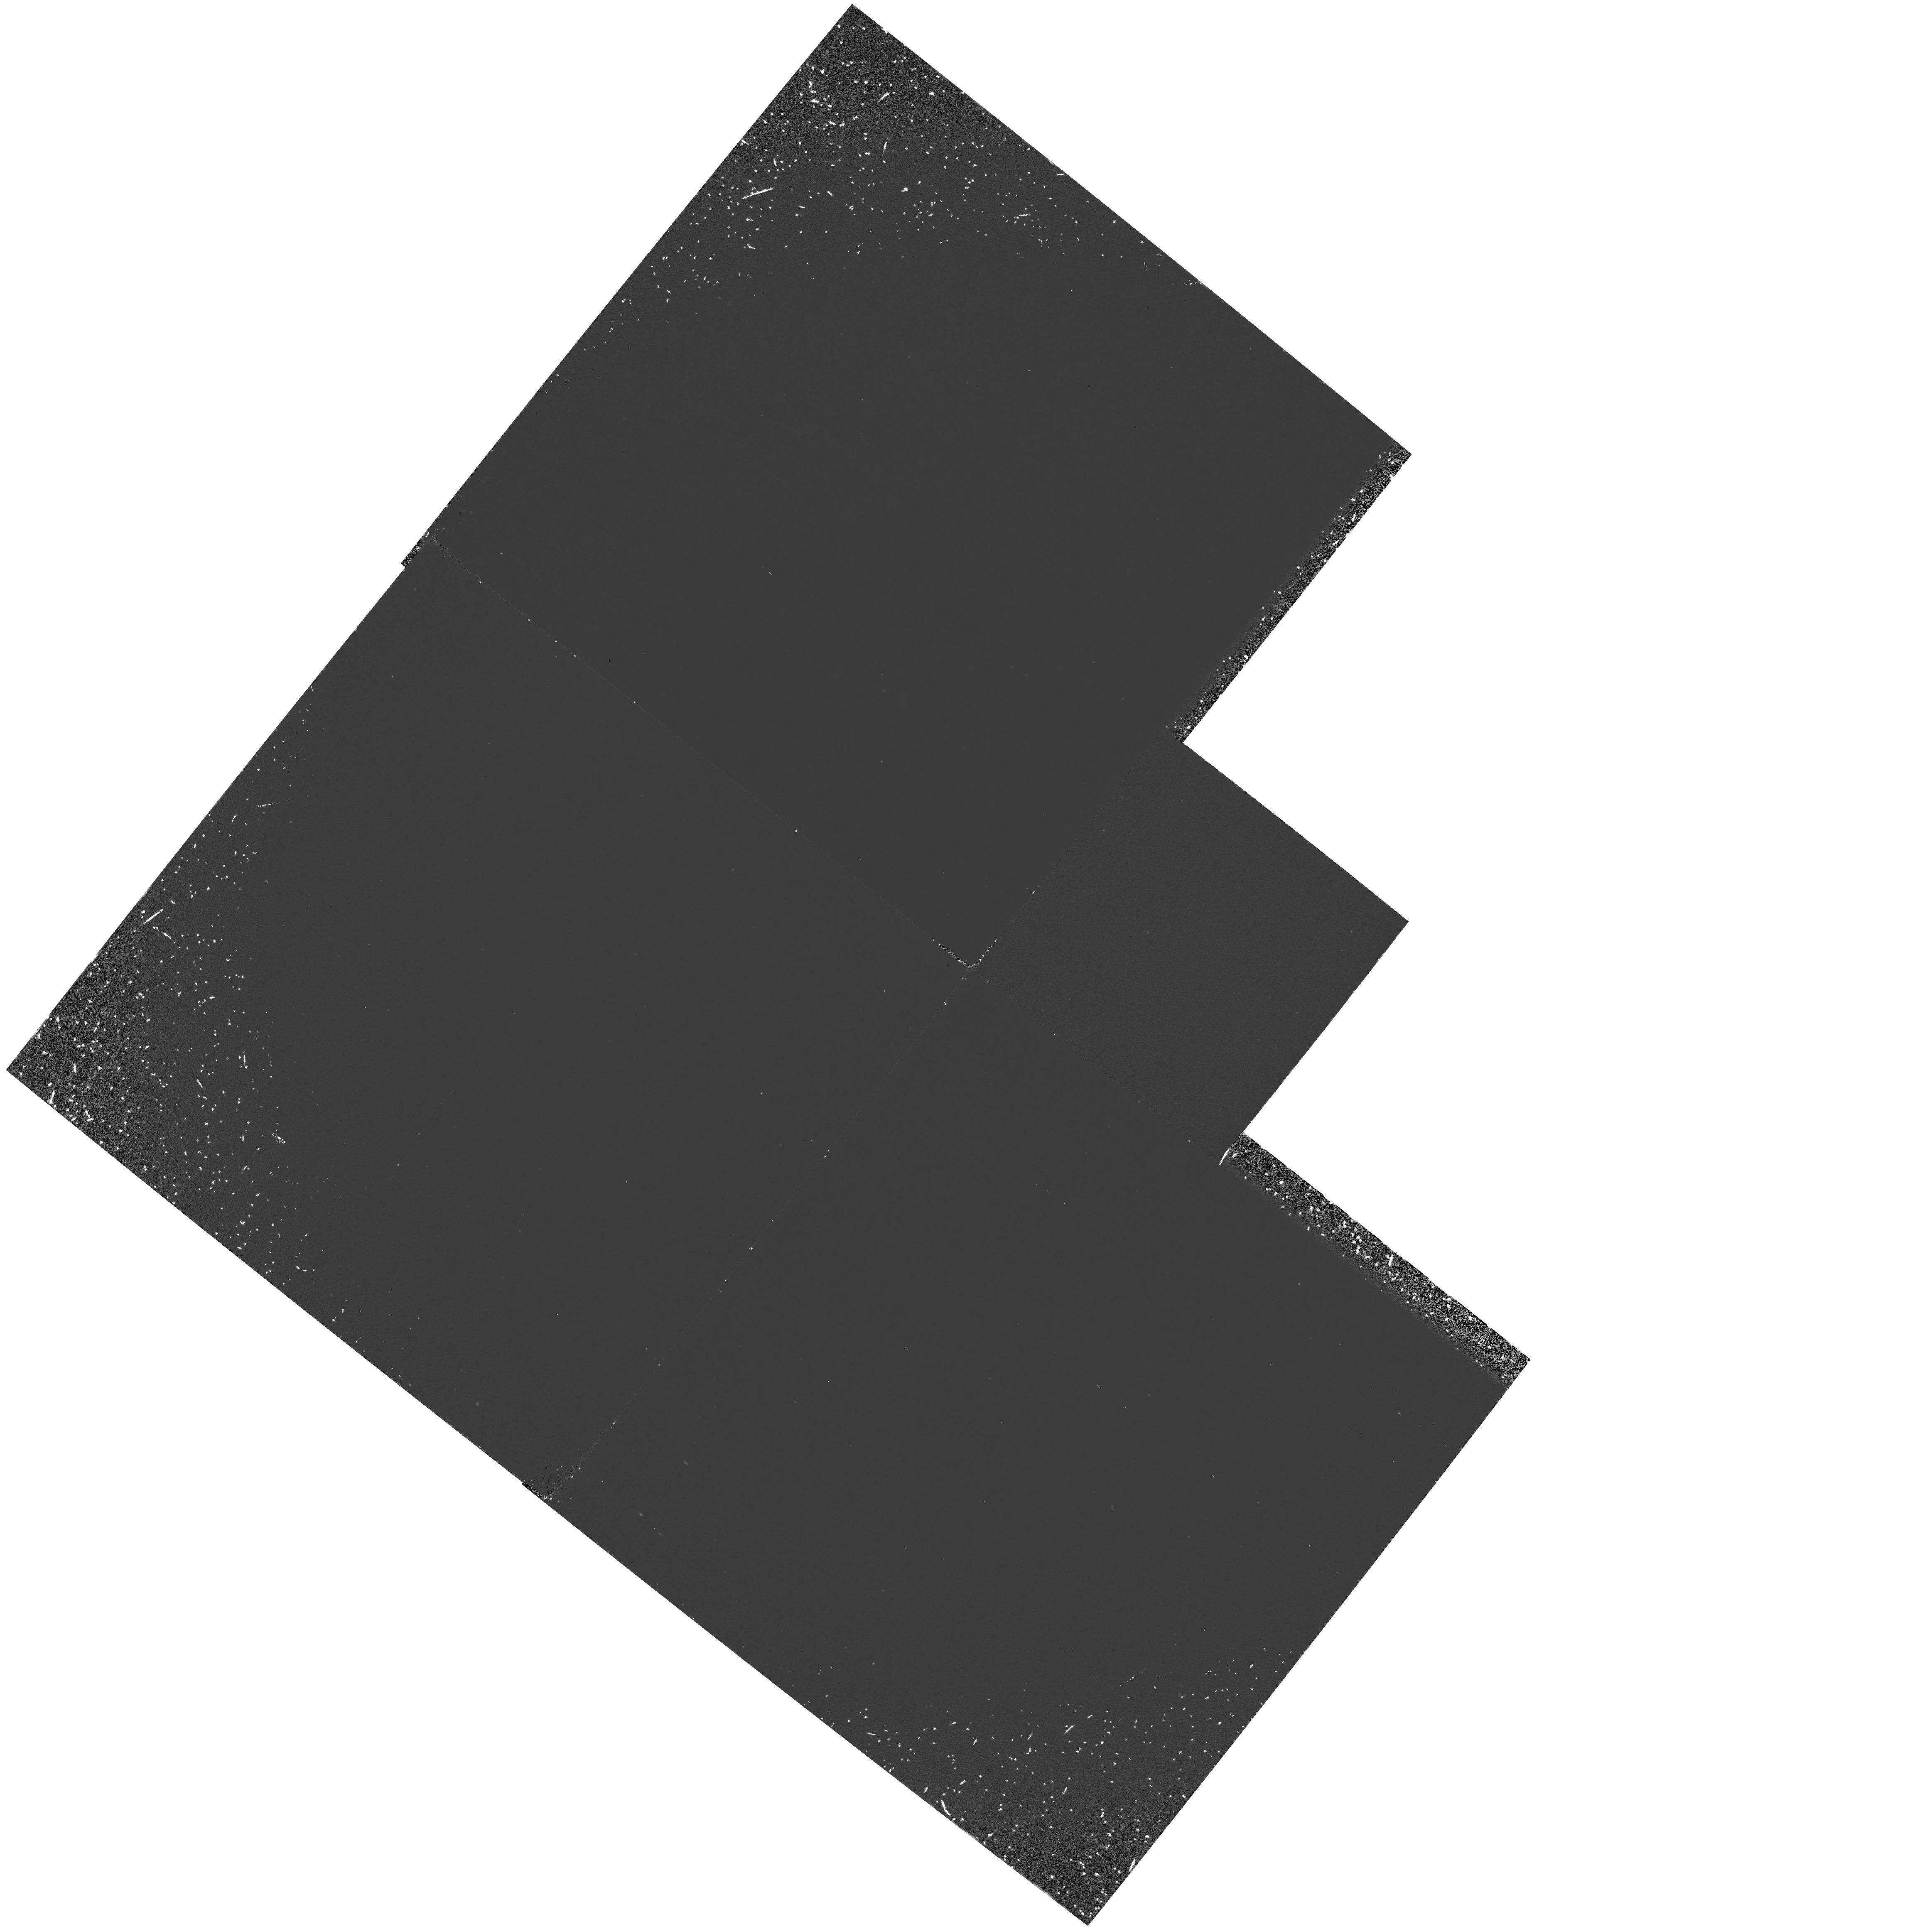
Target: EUVE1636-285. Instrument: WFPC2/PC. Filter: F160BW. Exposure: 1.4 h. Observation ID: hst_5841_02_wfpc2_pc_f160bw_u30v02

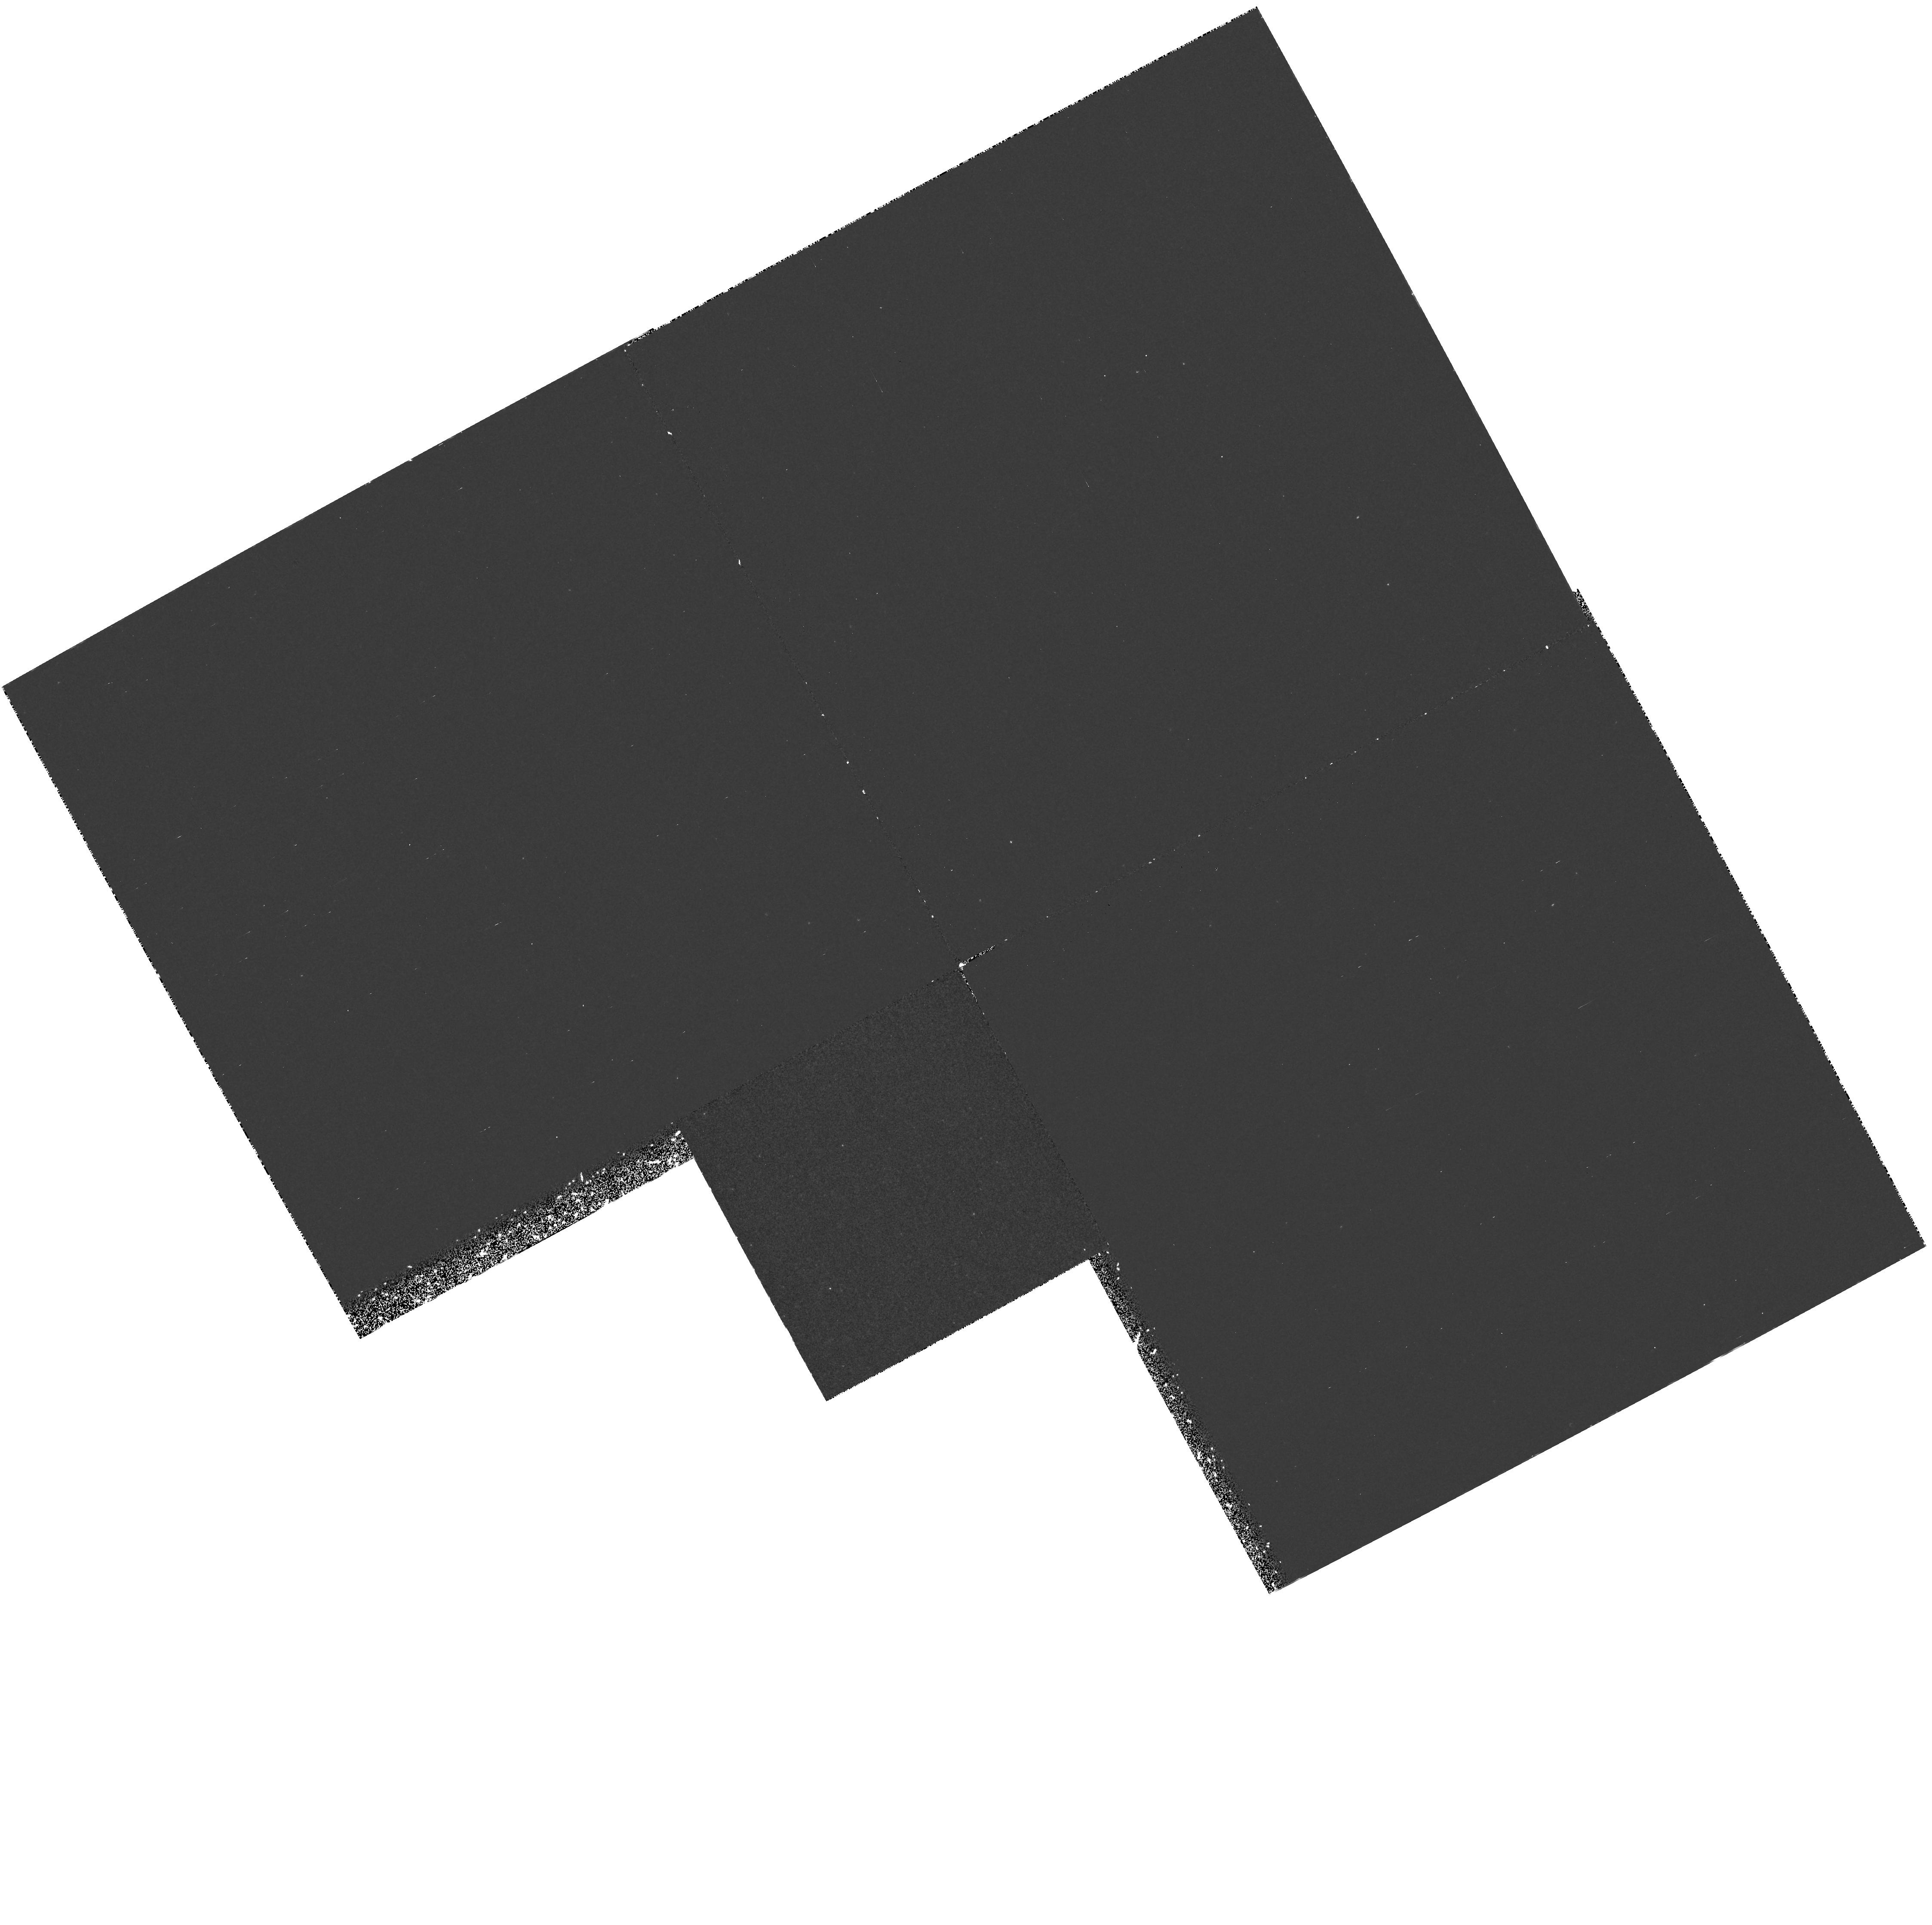
Target: RE0922+710. Instrument: WFPC2/PC. Filter: F218W. Exposure: 1.3 h. Observation ID: hst_5841_01_wfpc2_pc_f218w_u30v01

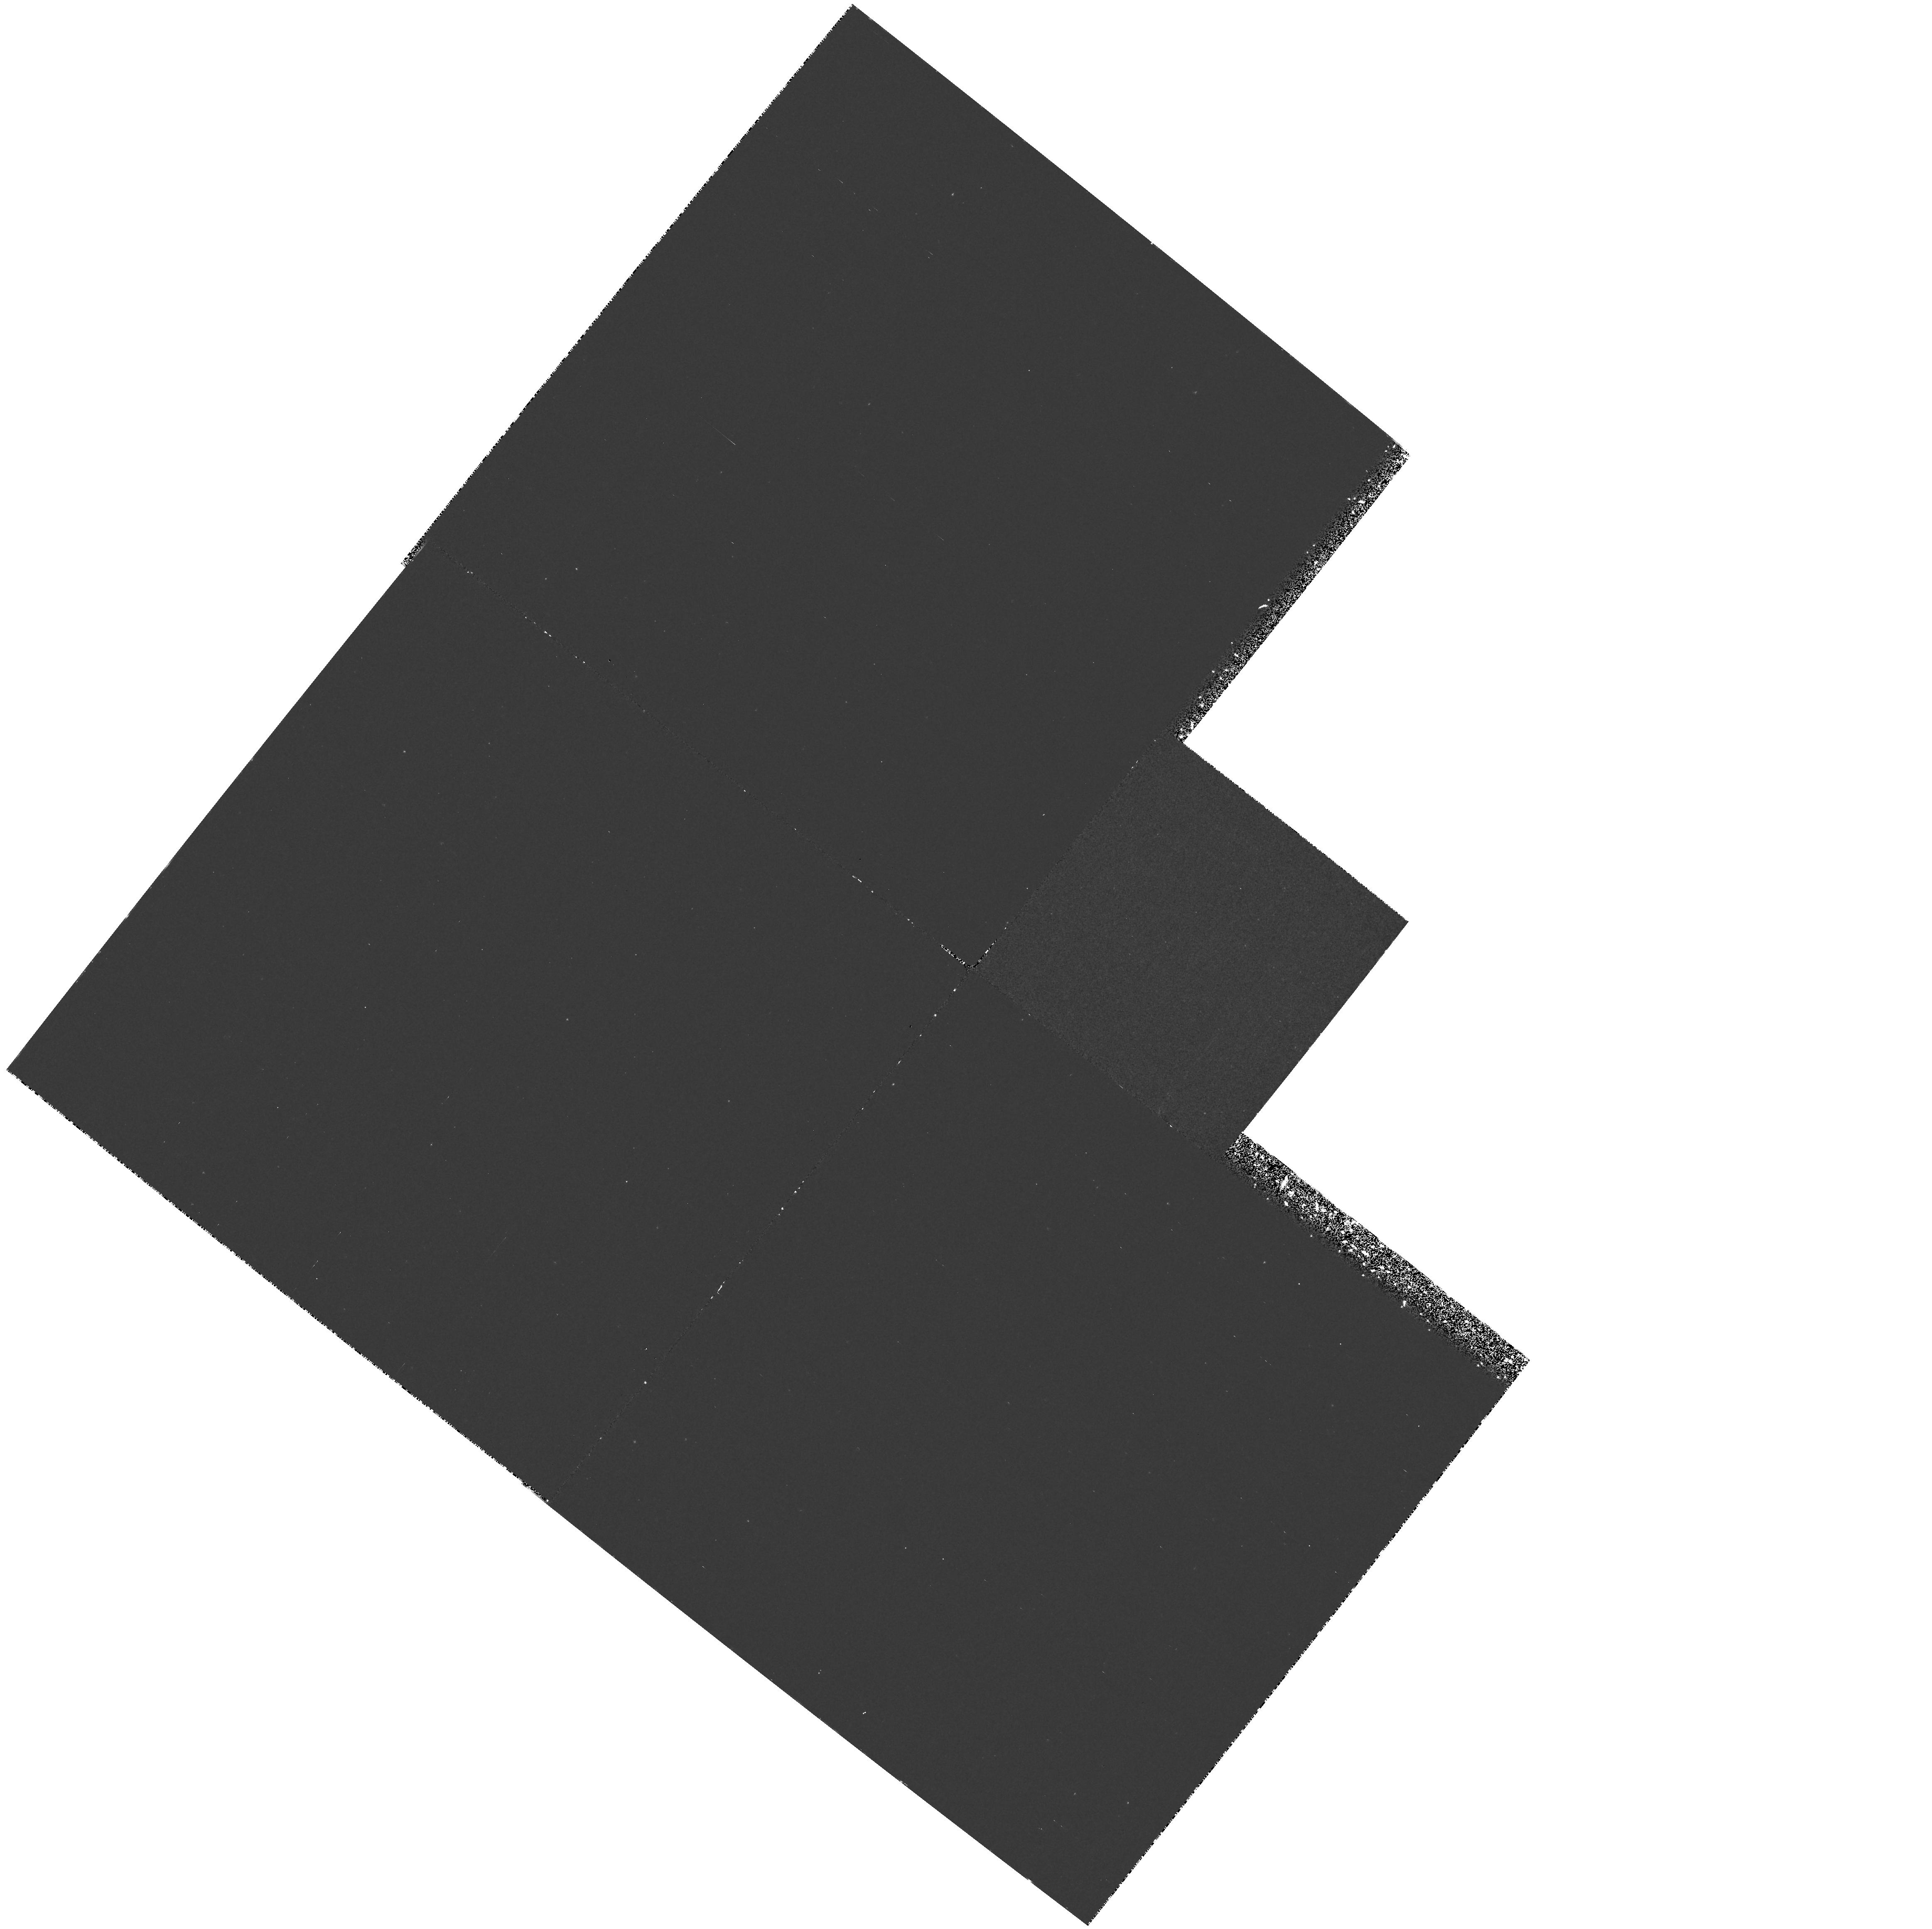
Target: EUVE1636-285. Instrument: WFPC2/PC. Filter: F218W. Exposure: 1.4 h. Observation ID: hst_5841_02_wfpc2_pc_f218w_u30v02

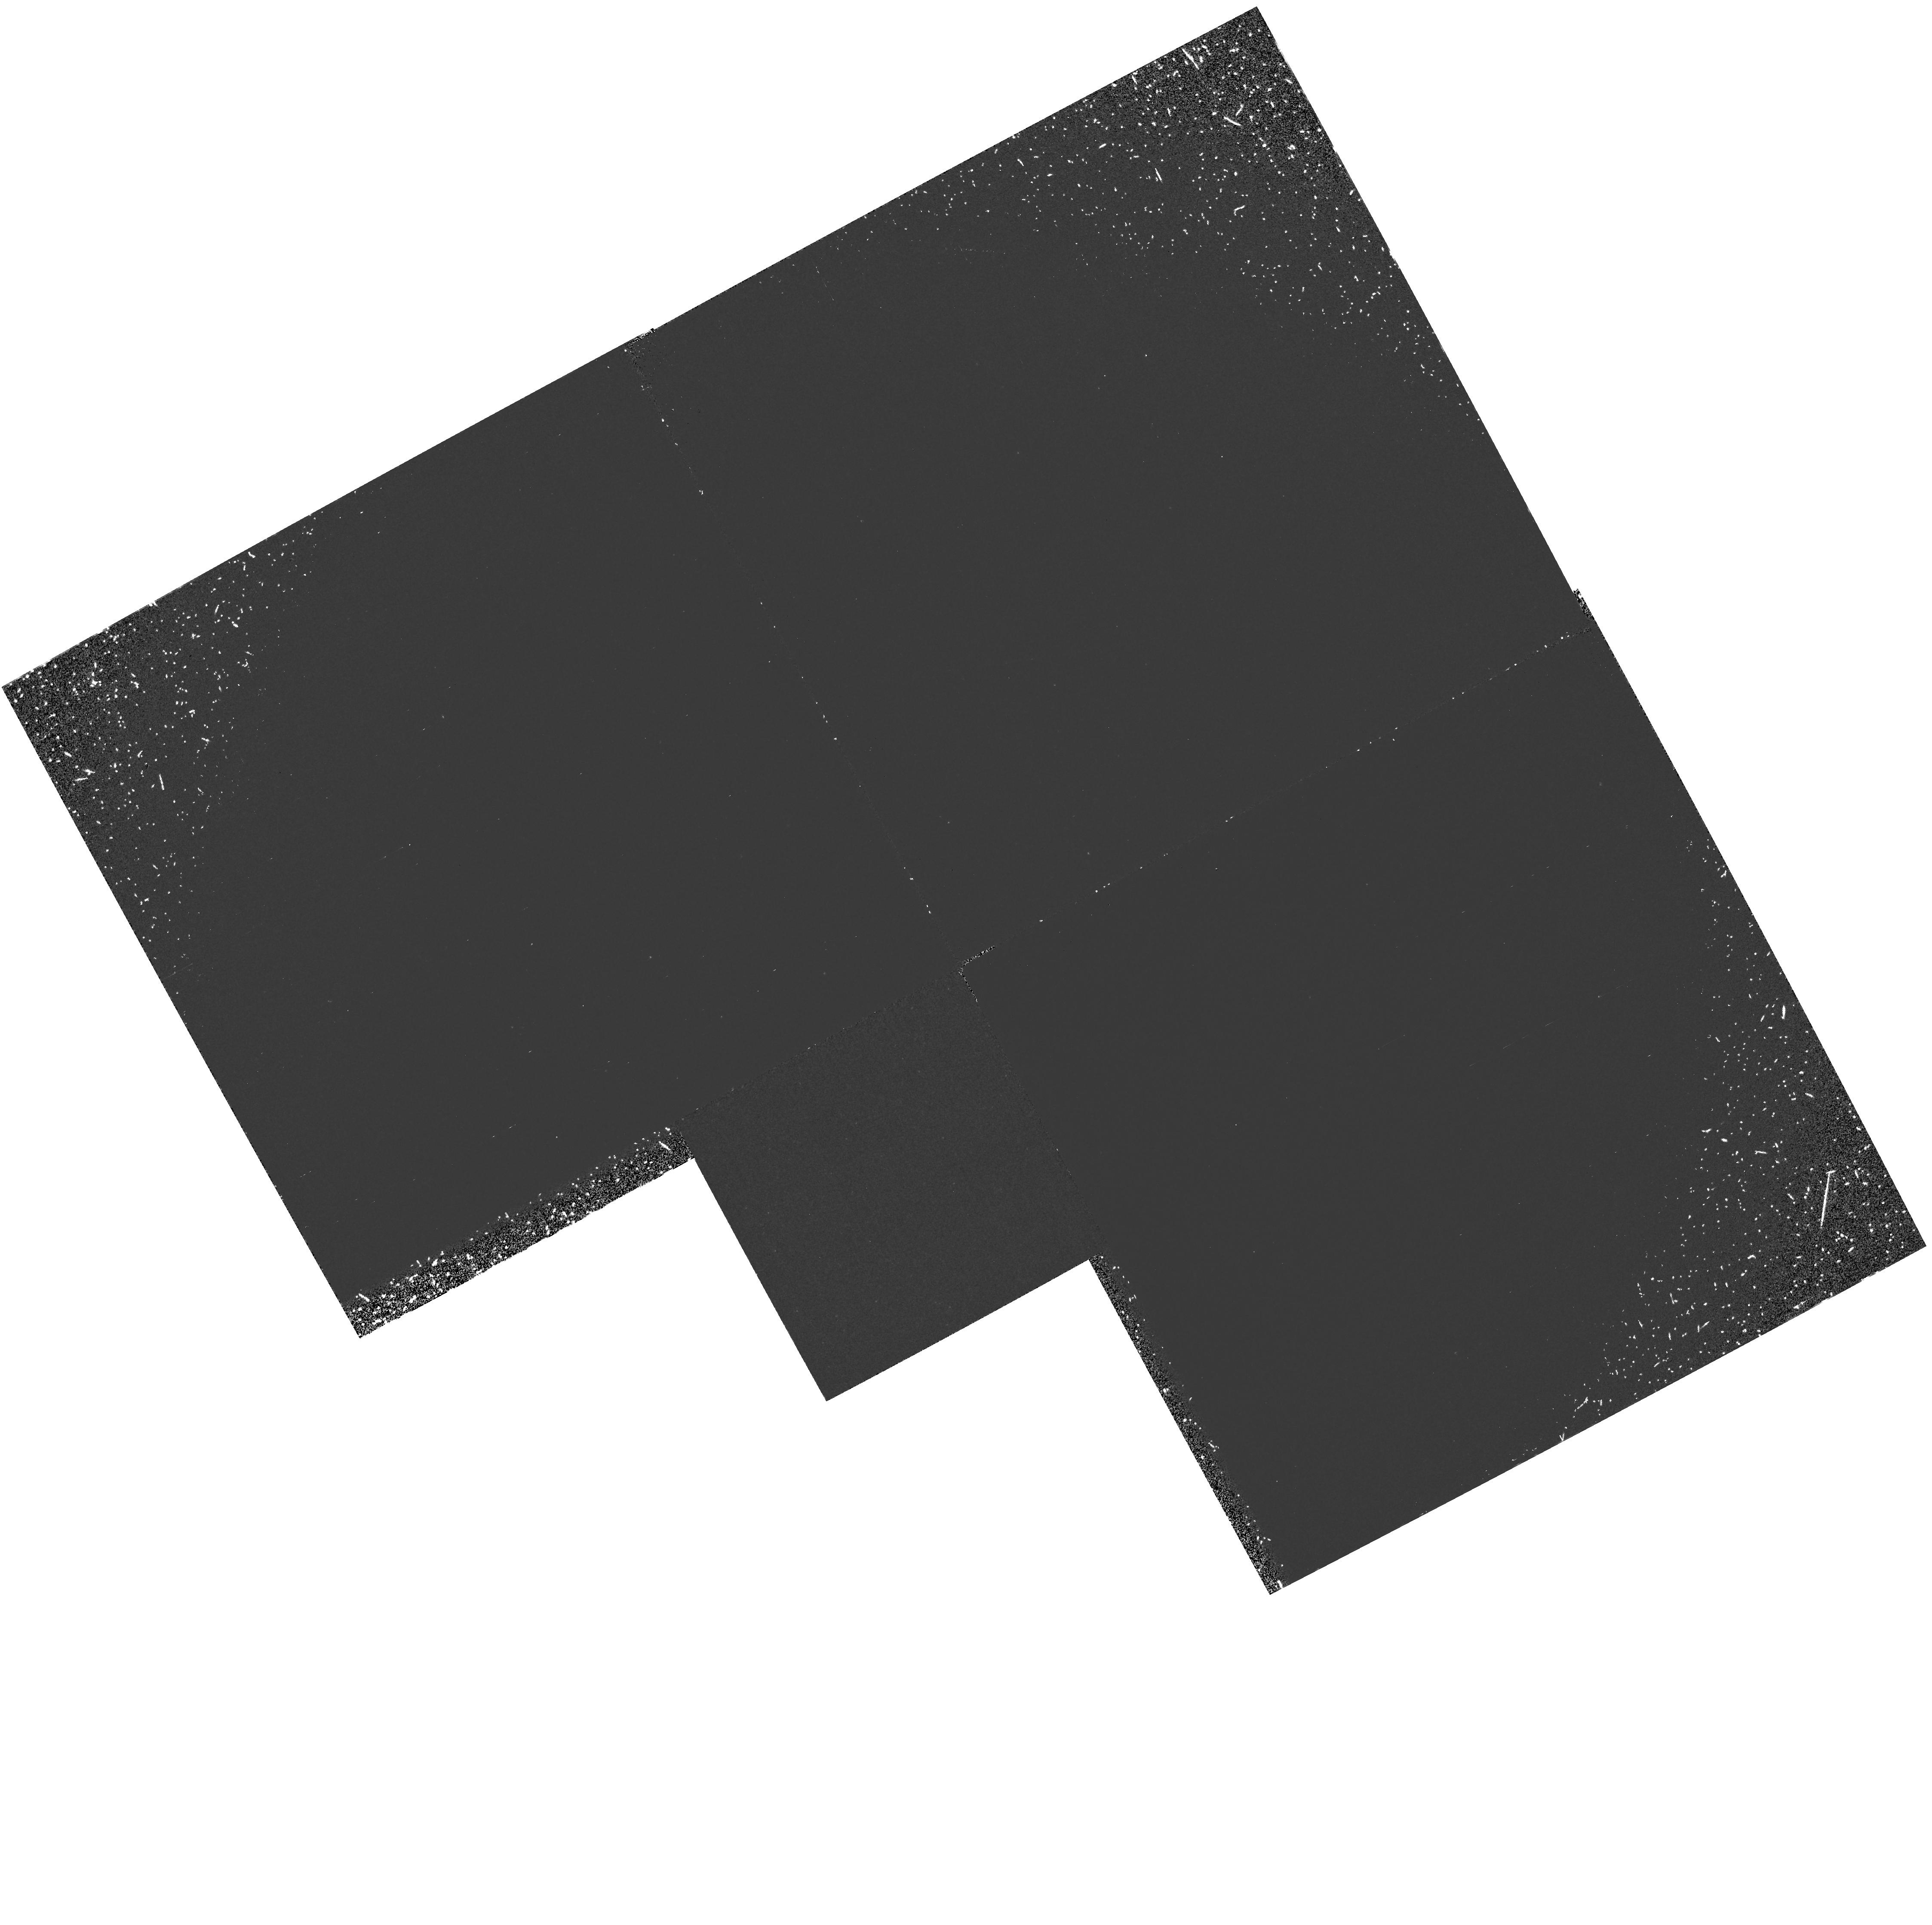
Target: RE0922+710. Instrument: WFPC2/PC. Filter: F160BW. Exposure: 1.4 h. Observation ID: hst_5841_01_wfpc2_pc_f160bw_u30v01

UNIDENTIFIED EXTREME-UV SOURCES AND THE, ISOLATED NEUTRON STARS OF THE GALAXY (PI: Shemi, Amotz)

We propose to image in the UV two fields in which bright extreme-UV (EUV) sources have been detected by the ROSAT and EUVE all-sky surveys at ~ 100 - 700Angstrom, but which have no optical identification. We have imaged these fields from the ground to a limiting magnitude of R = 23, \ B=22, and detected no blue objects that could be the optical counterparts of the EUV sources. The EUV sources could be nearby (10-100 pc) old (\sgreat 1 Gyr) isolated neutron stars, which are predicted to be abundant in the Galaxy but have never been detected before. These neutron stars rotate too slowly and their magnetic fields are too weak to make them radio pulsars. Accretion from the ISM should, however, make them bright at far-UV wavelengths. The 1200 -- 2500 Angstrom\ band that is accessible to HST is the natural bridge in which to detect and pinpoint the EUV sources, whose positions are known to only ~ 1' accuracy from the other satellite observations. The sources can then be further studied from the ground and in future HST cycles to determine if they are indeed isolated neutron stars, or some other high-energy phenomenon. The HST data will allow us to make a first measurement of the broad- band characteristics of the unidentified EUV sources. If the sources are isolated neutron stars, the HST data will constrain their accretion physics and population properties, and will have implications for the stellar evolution history of our Galaxy, its mass function, and neutron star evolution.